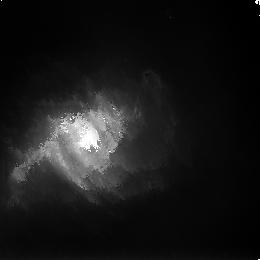
Target: N3256-POS7
Instrument: NICMOS/NIC3
Filter: F160W
Exposure: 43 min
Observation ID: n8st23030

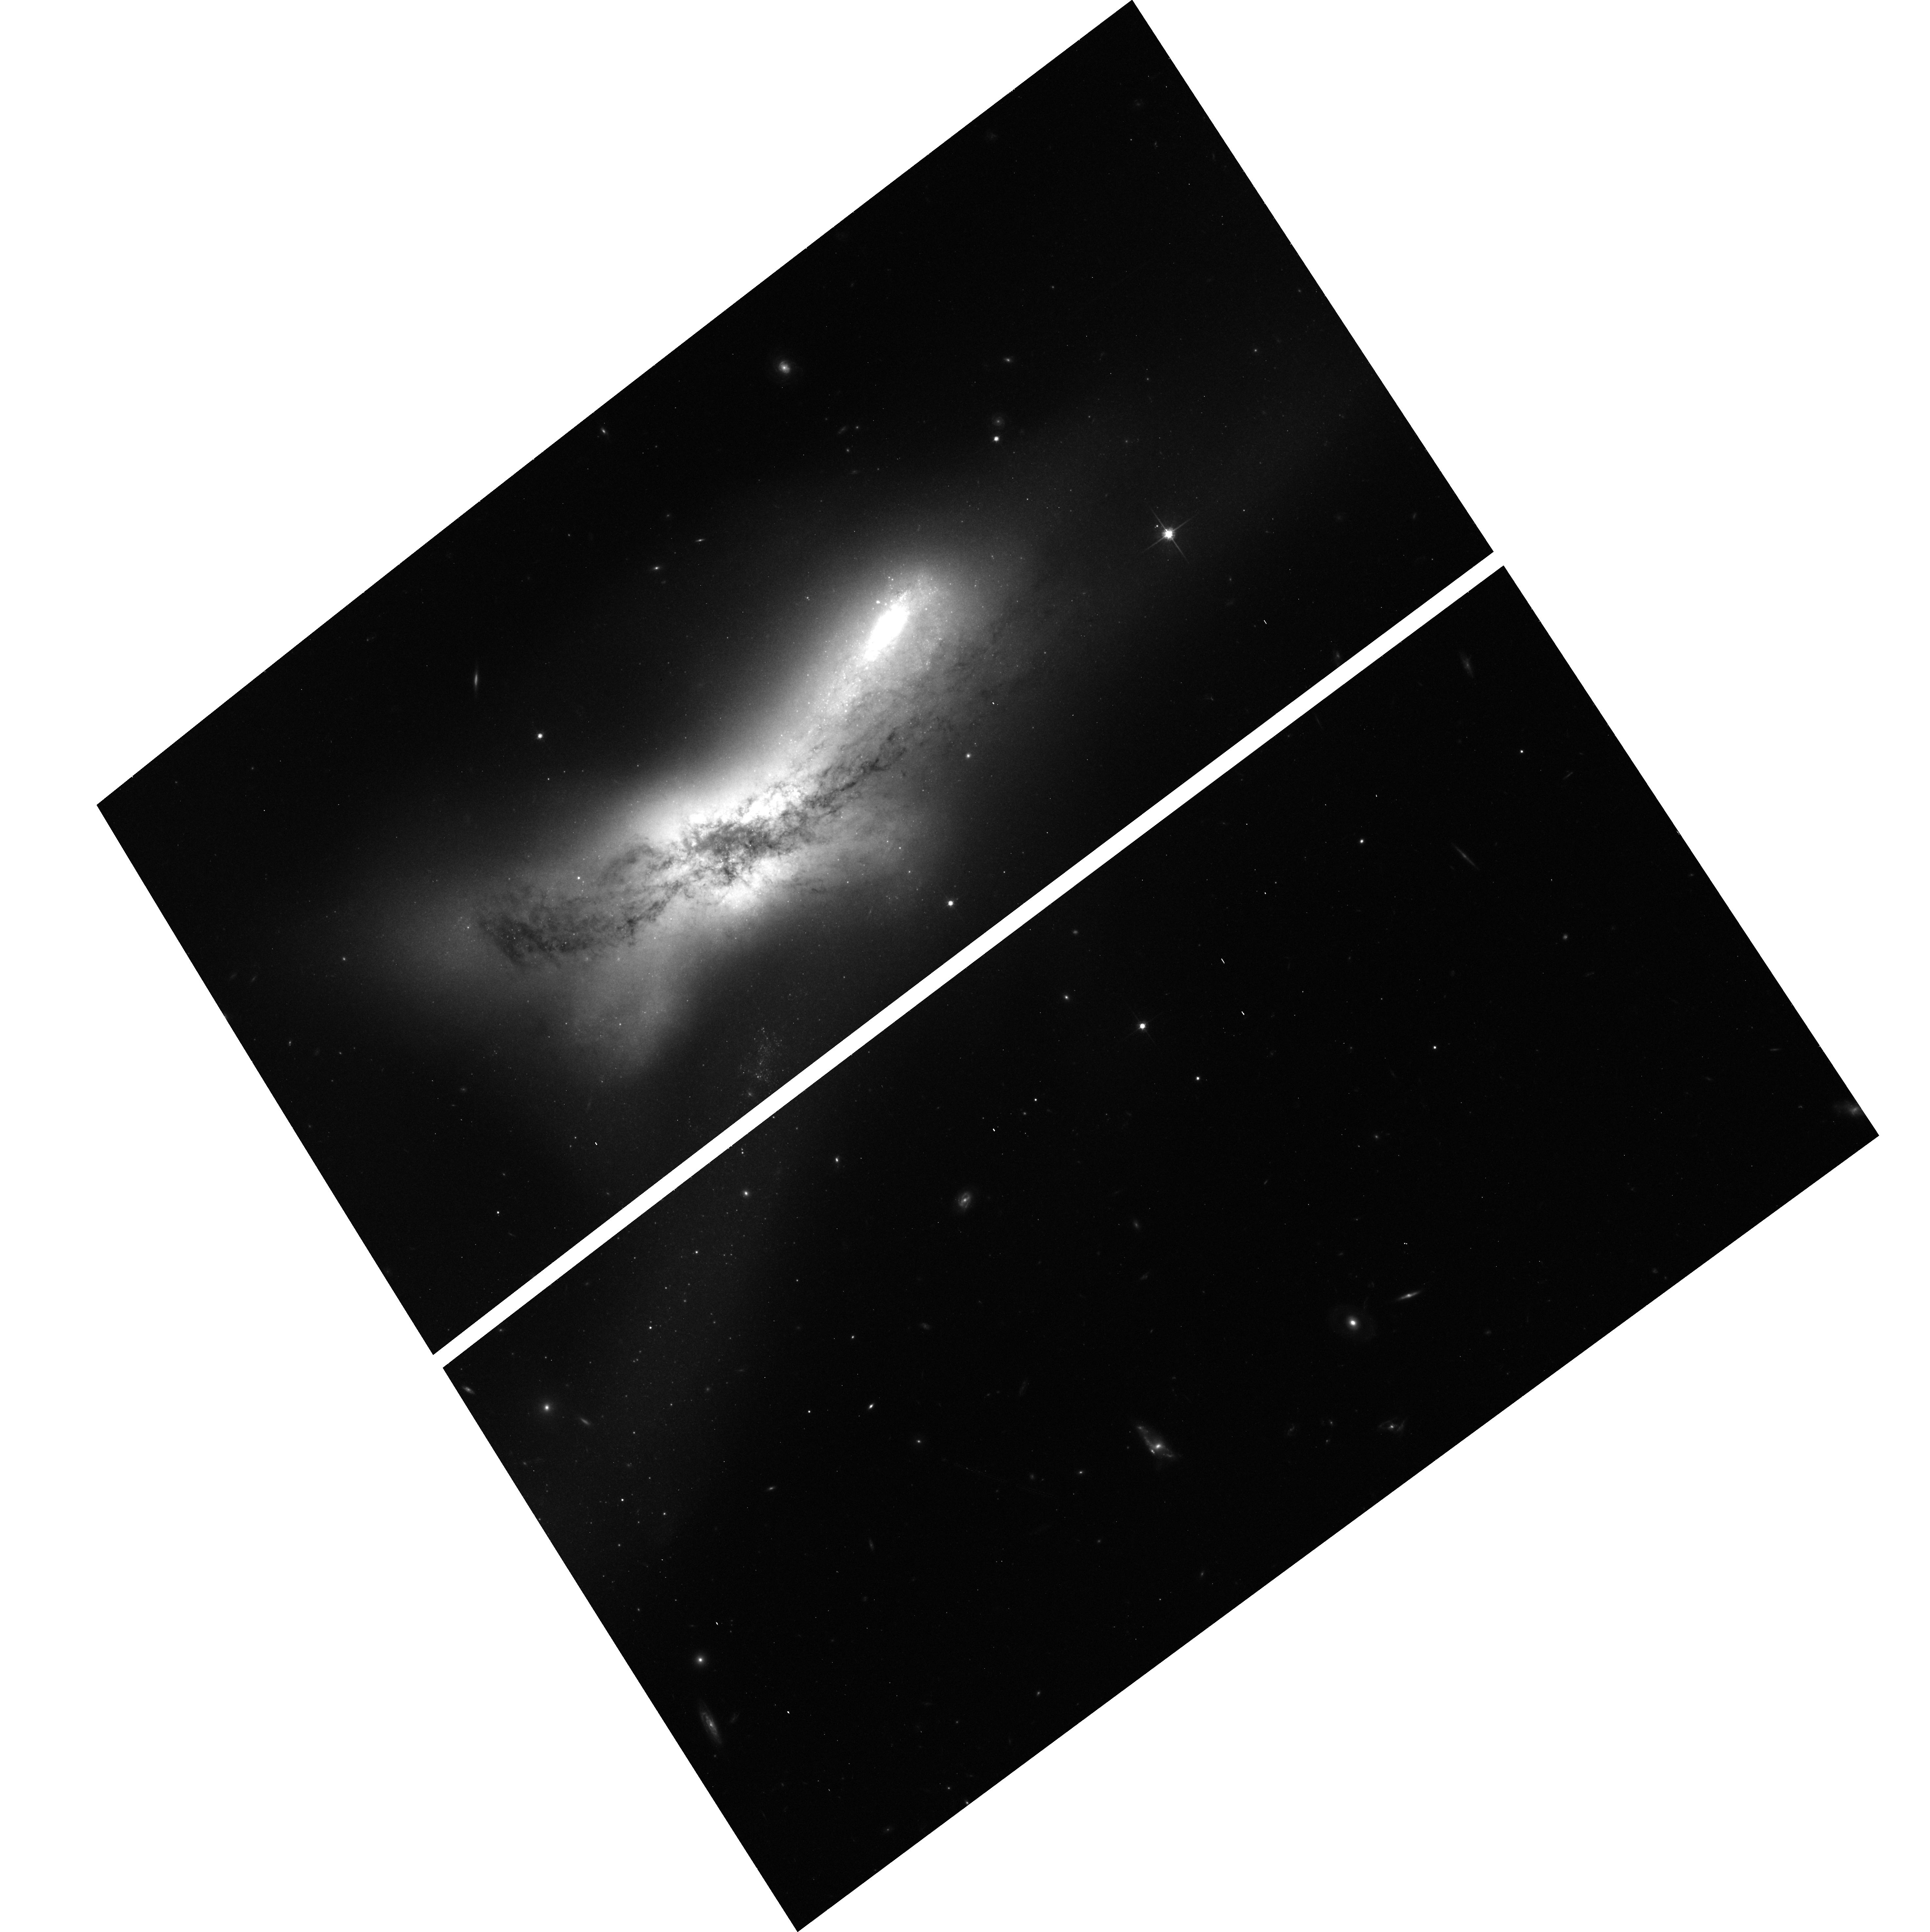
Target: N520-POSITION-4
Instrument: ACS/WFC
Filter: F814W
Exposure: 20 min
Observation ID: hst_9735_11_acs_wfc_f814w_j8st11

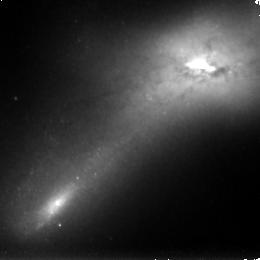
Target: N520-POSITION-3
Instrument: NICMOS/NIC3
Filter: F160W
Exposure: 34 min
Observation ID: n8st13030

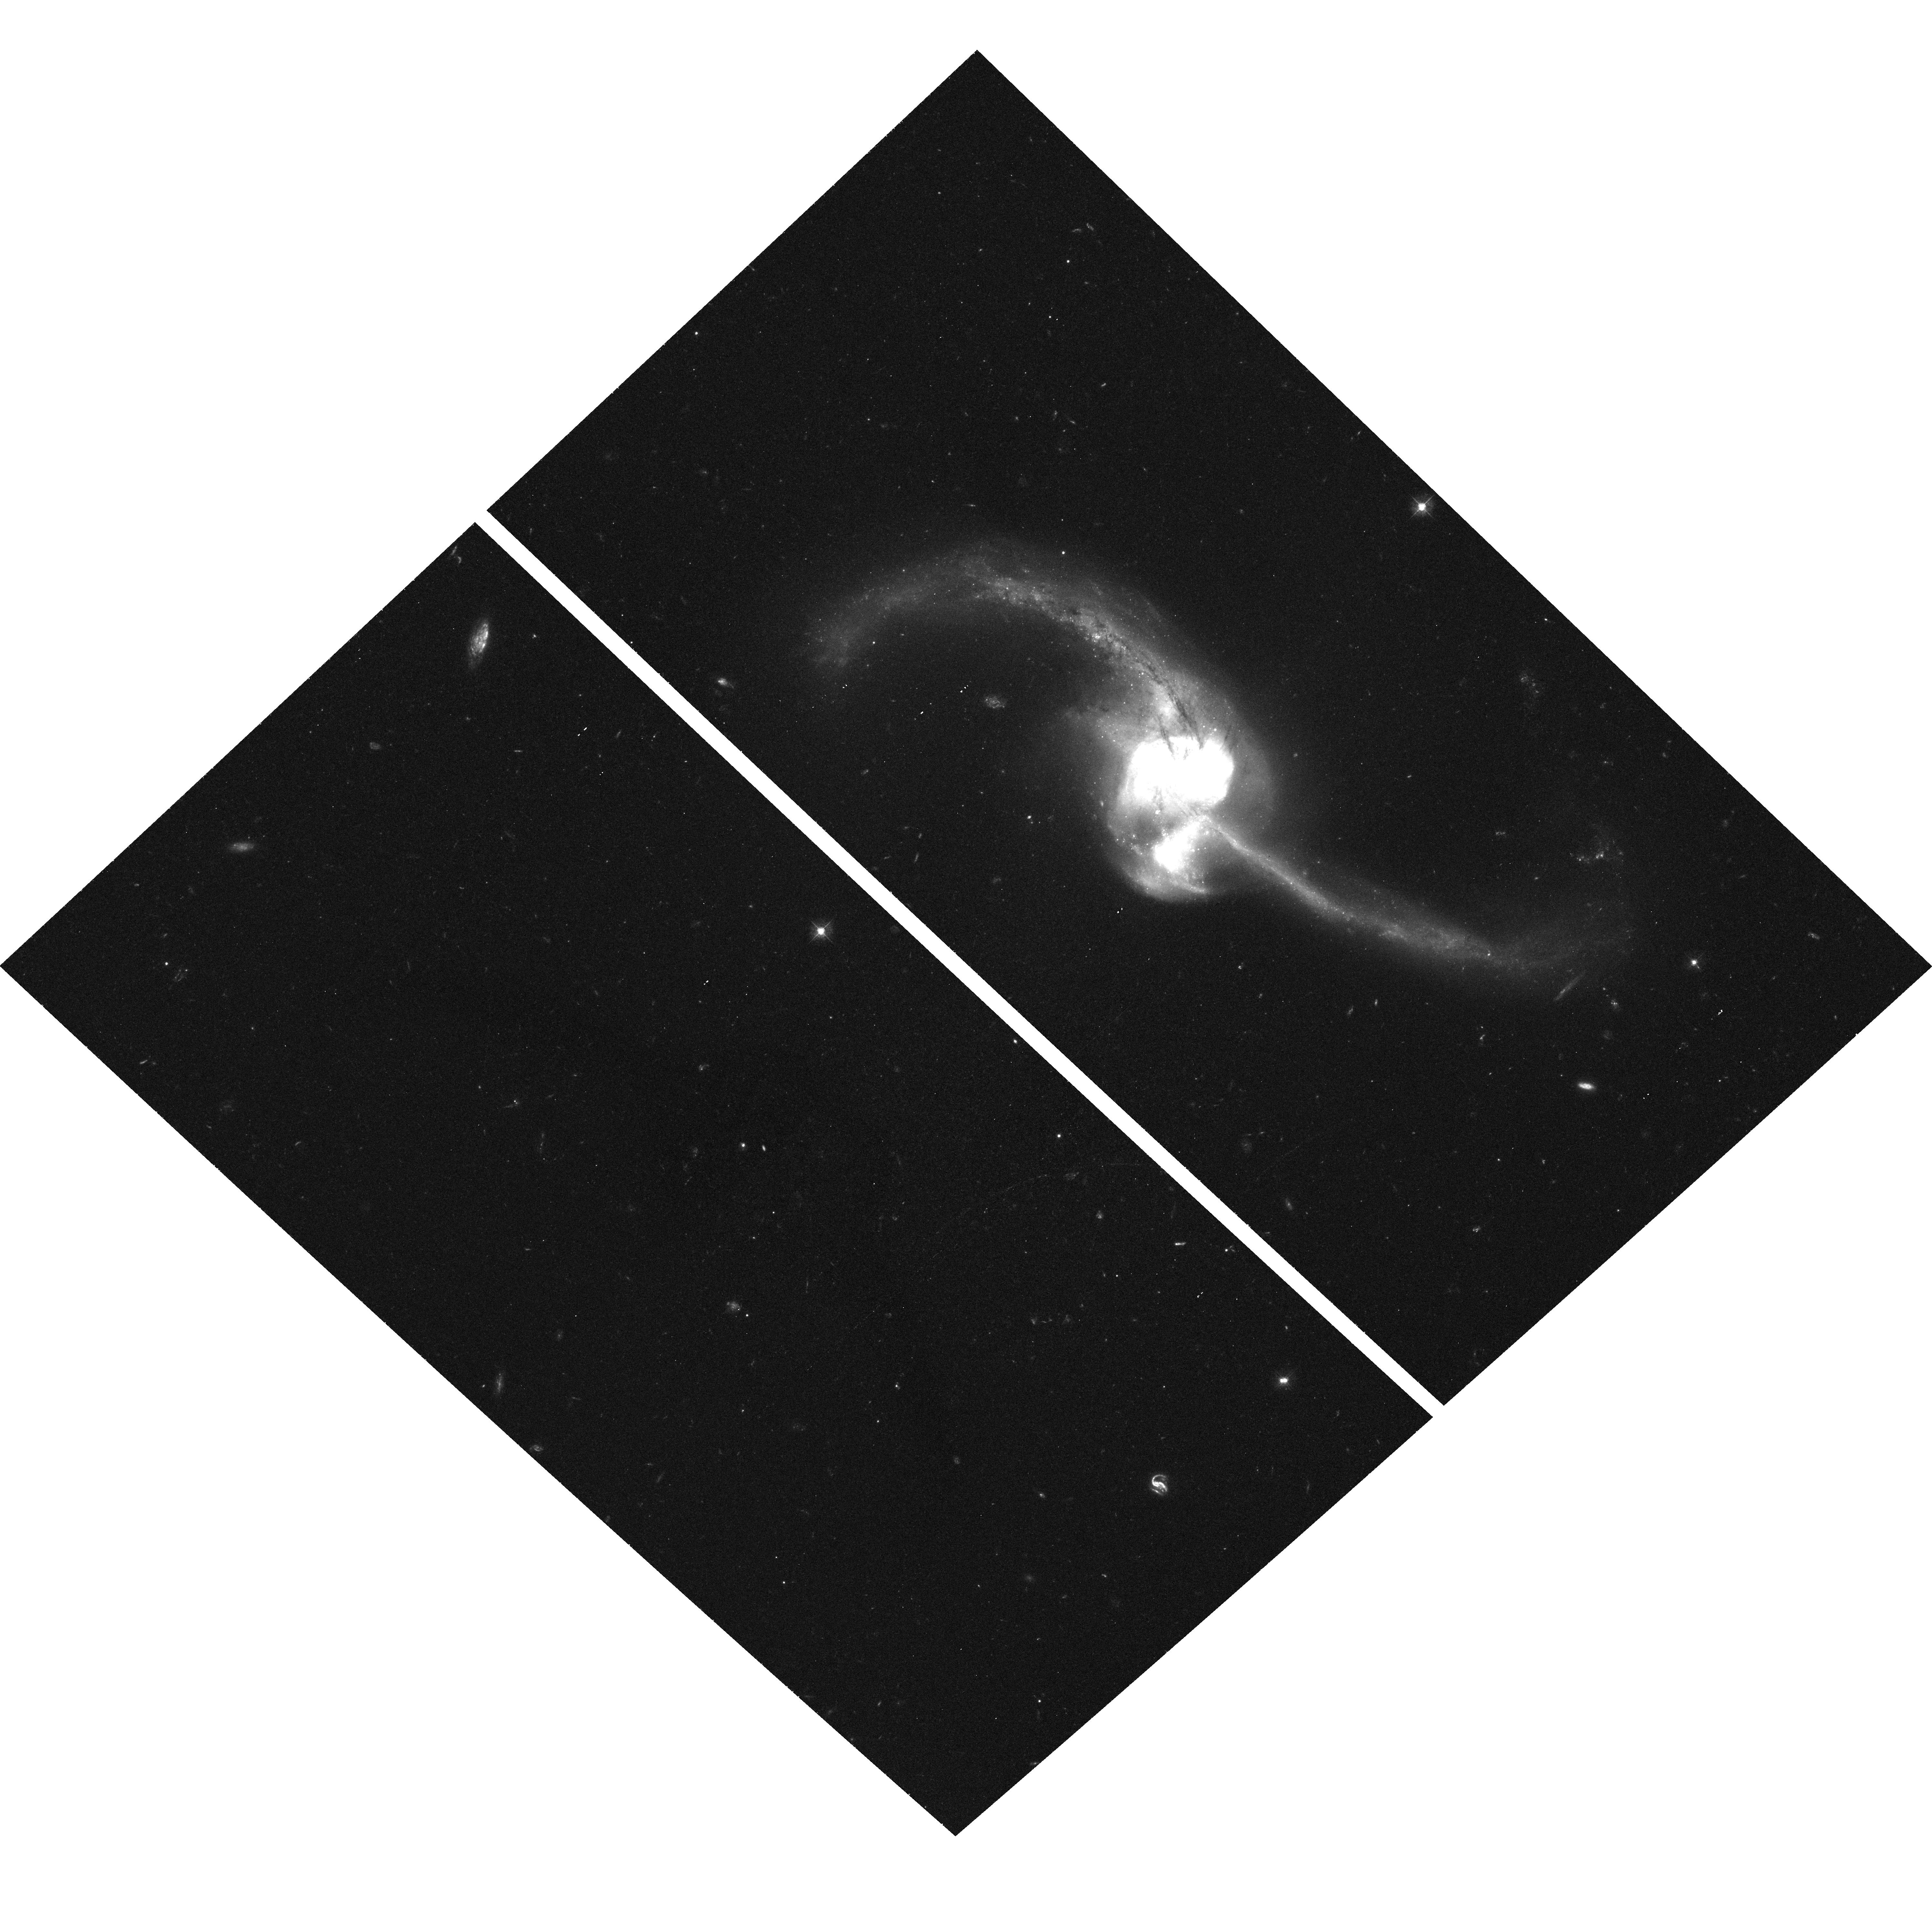
Target: N2623-POS3
Instrument: ACS/WFC
Filter: F435W
Exposure: 1 h
Observation ID: hst_9735_32_acs_wfc_f435w_j8st32

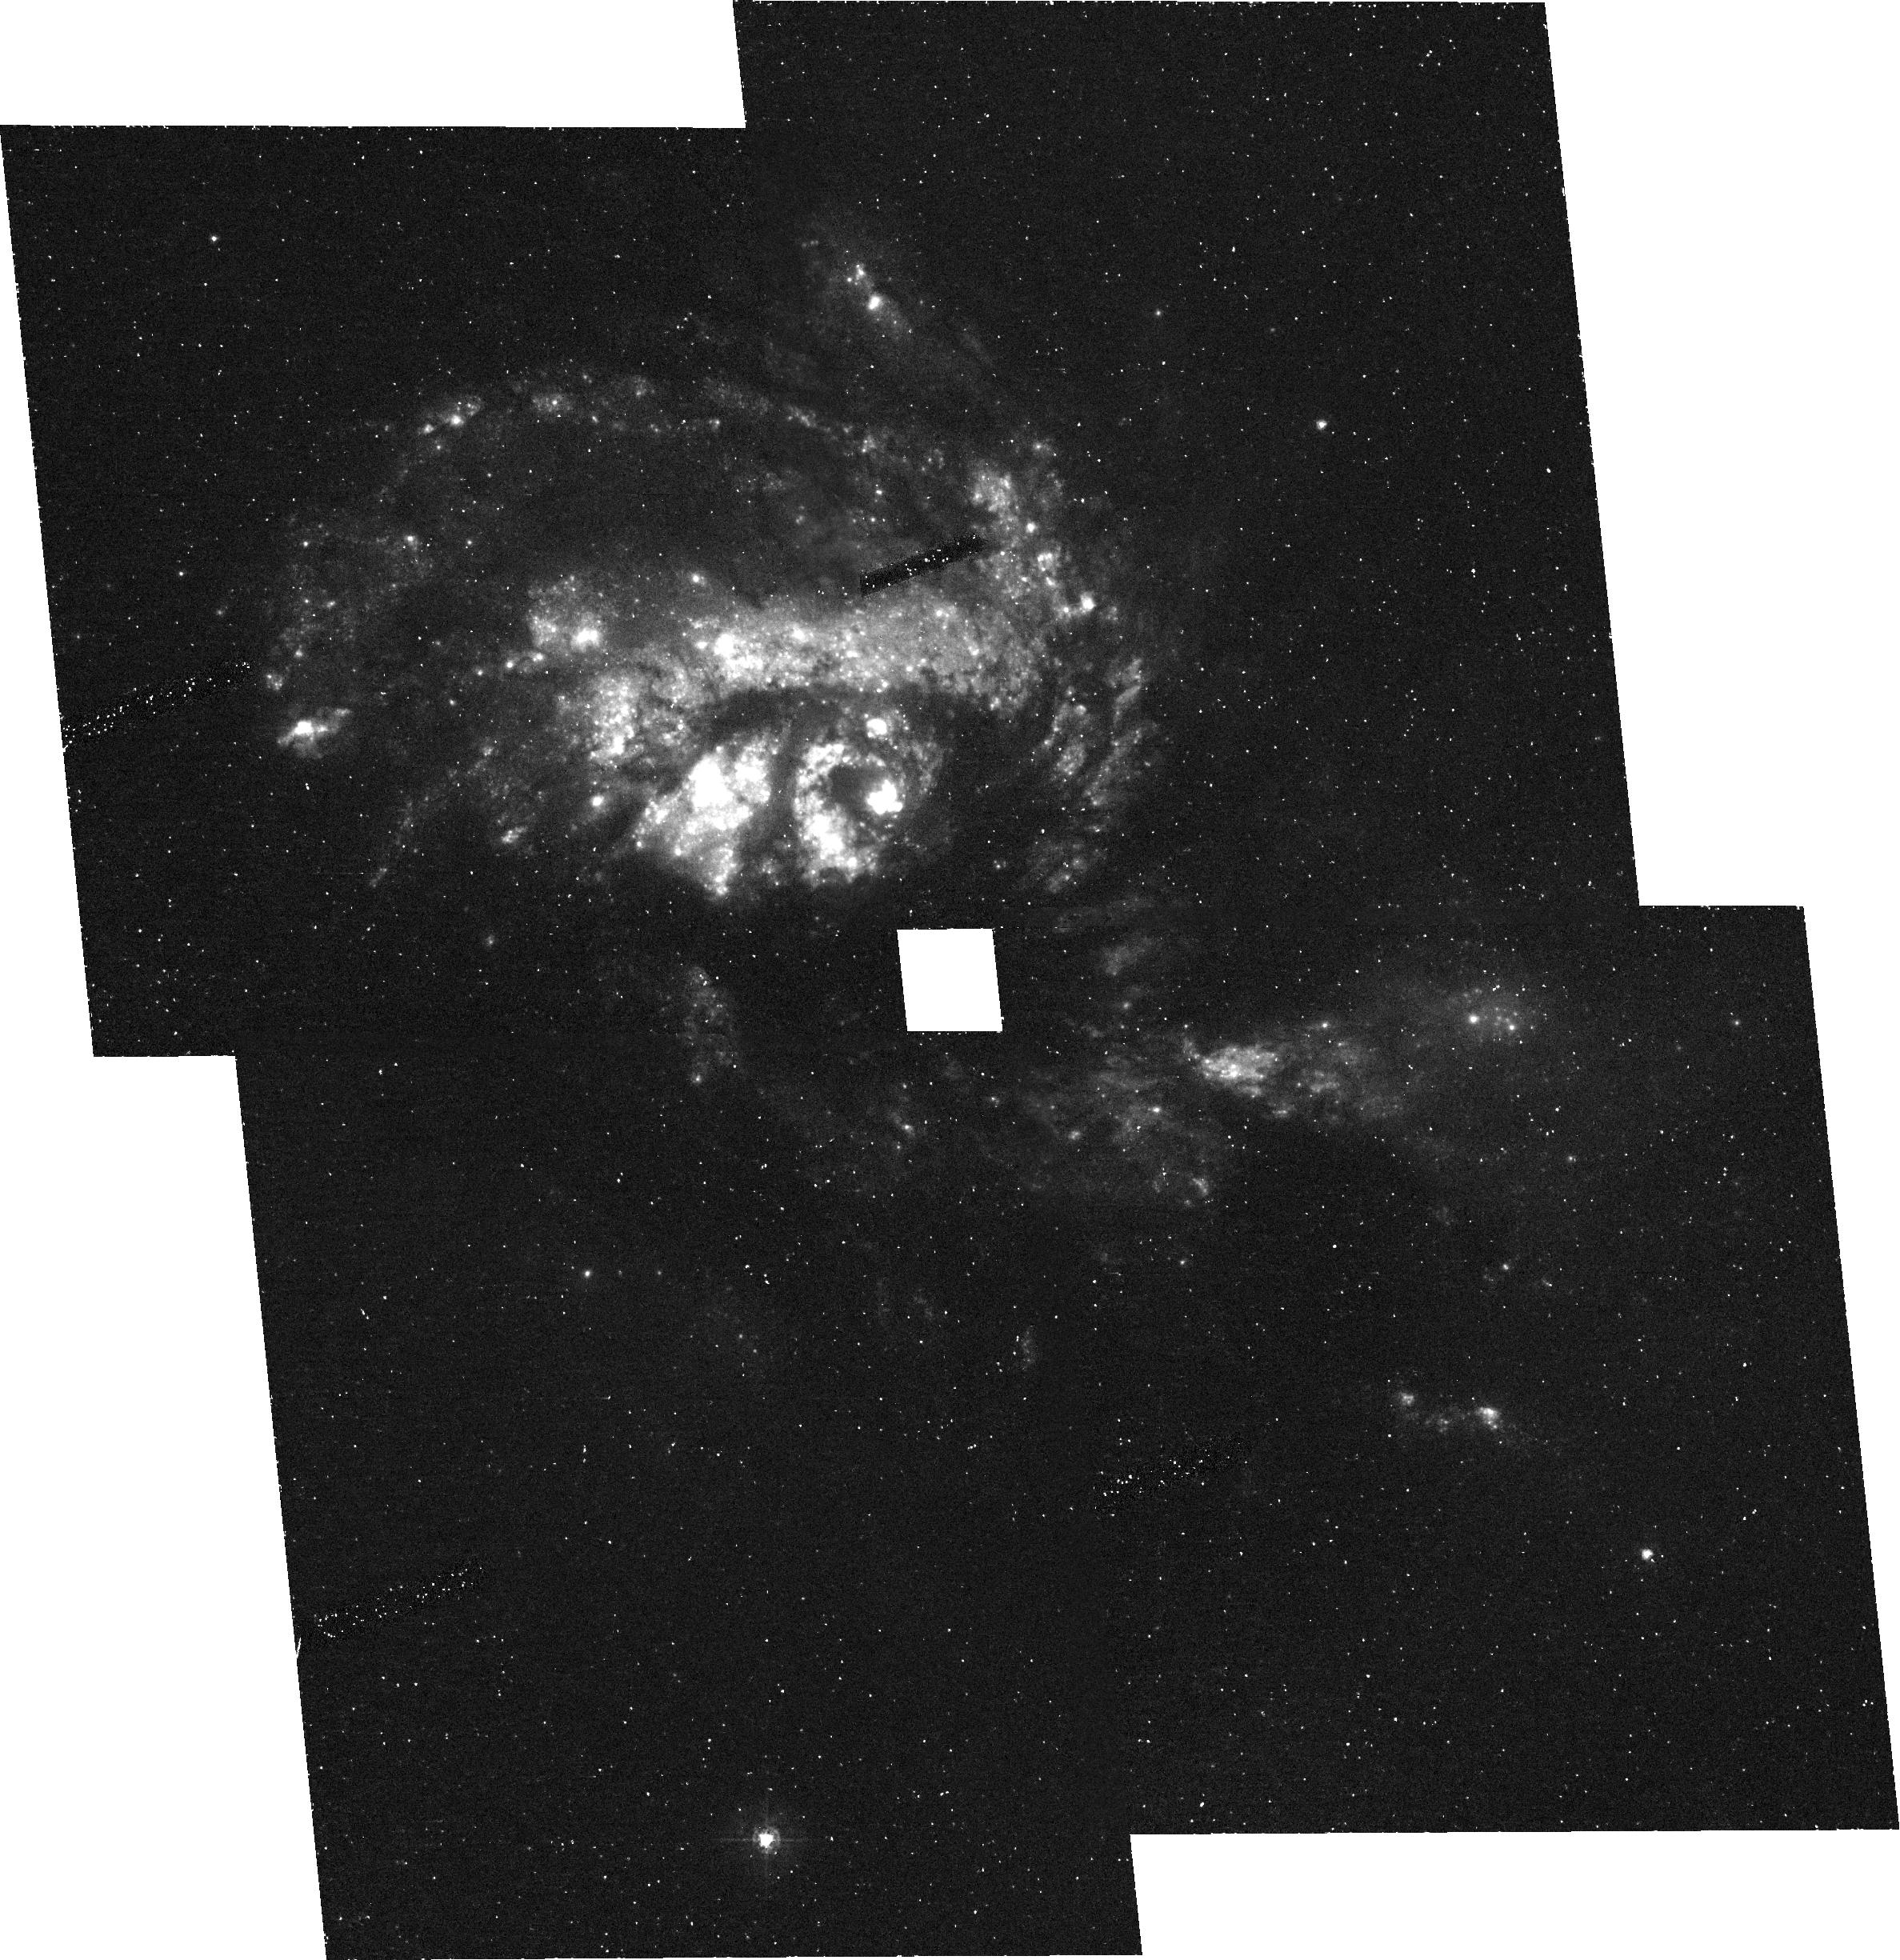
Target: N3256-POS1
Instrument: ACS/HRC
Filter: F330W
Exposure: 3.2 h
Observation ID: hst_9735_20_acs_hrc_f330w_j8st20

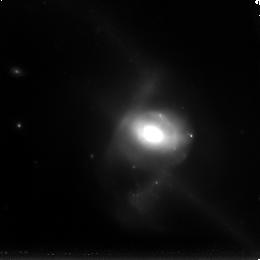
Target: N2623-POS5
Instrument: NICMOS/NIC3
Filter: F160W
Exposure: 43 min
Observation ID: n8st34030

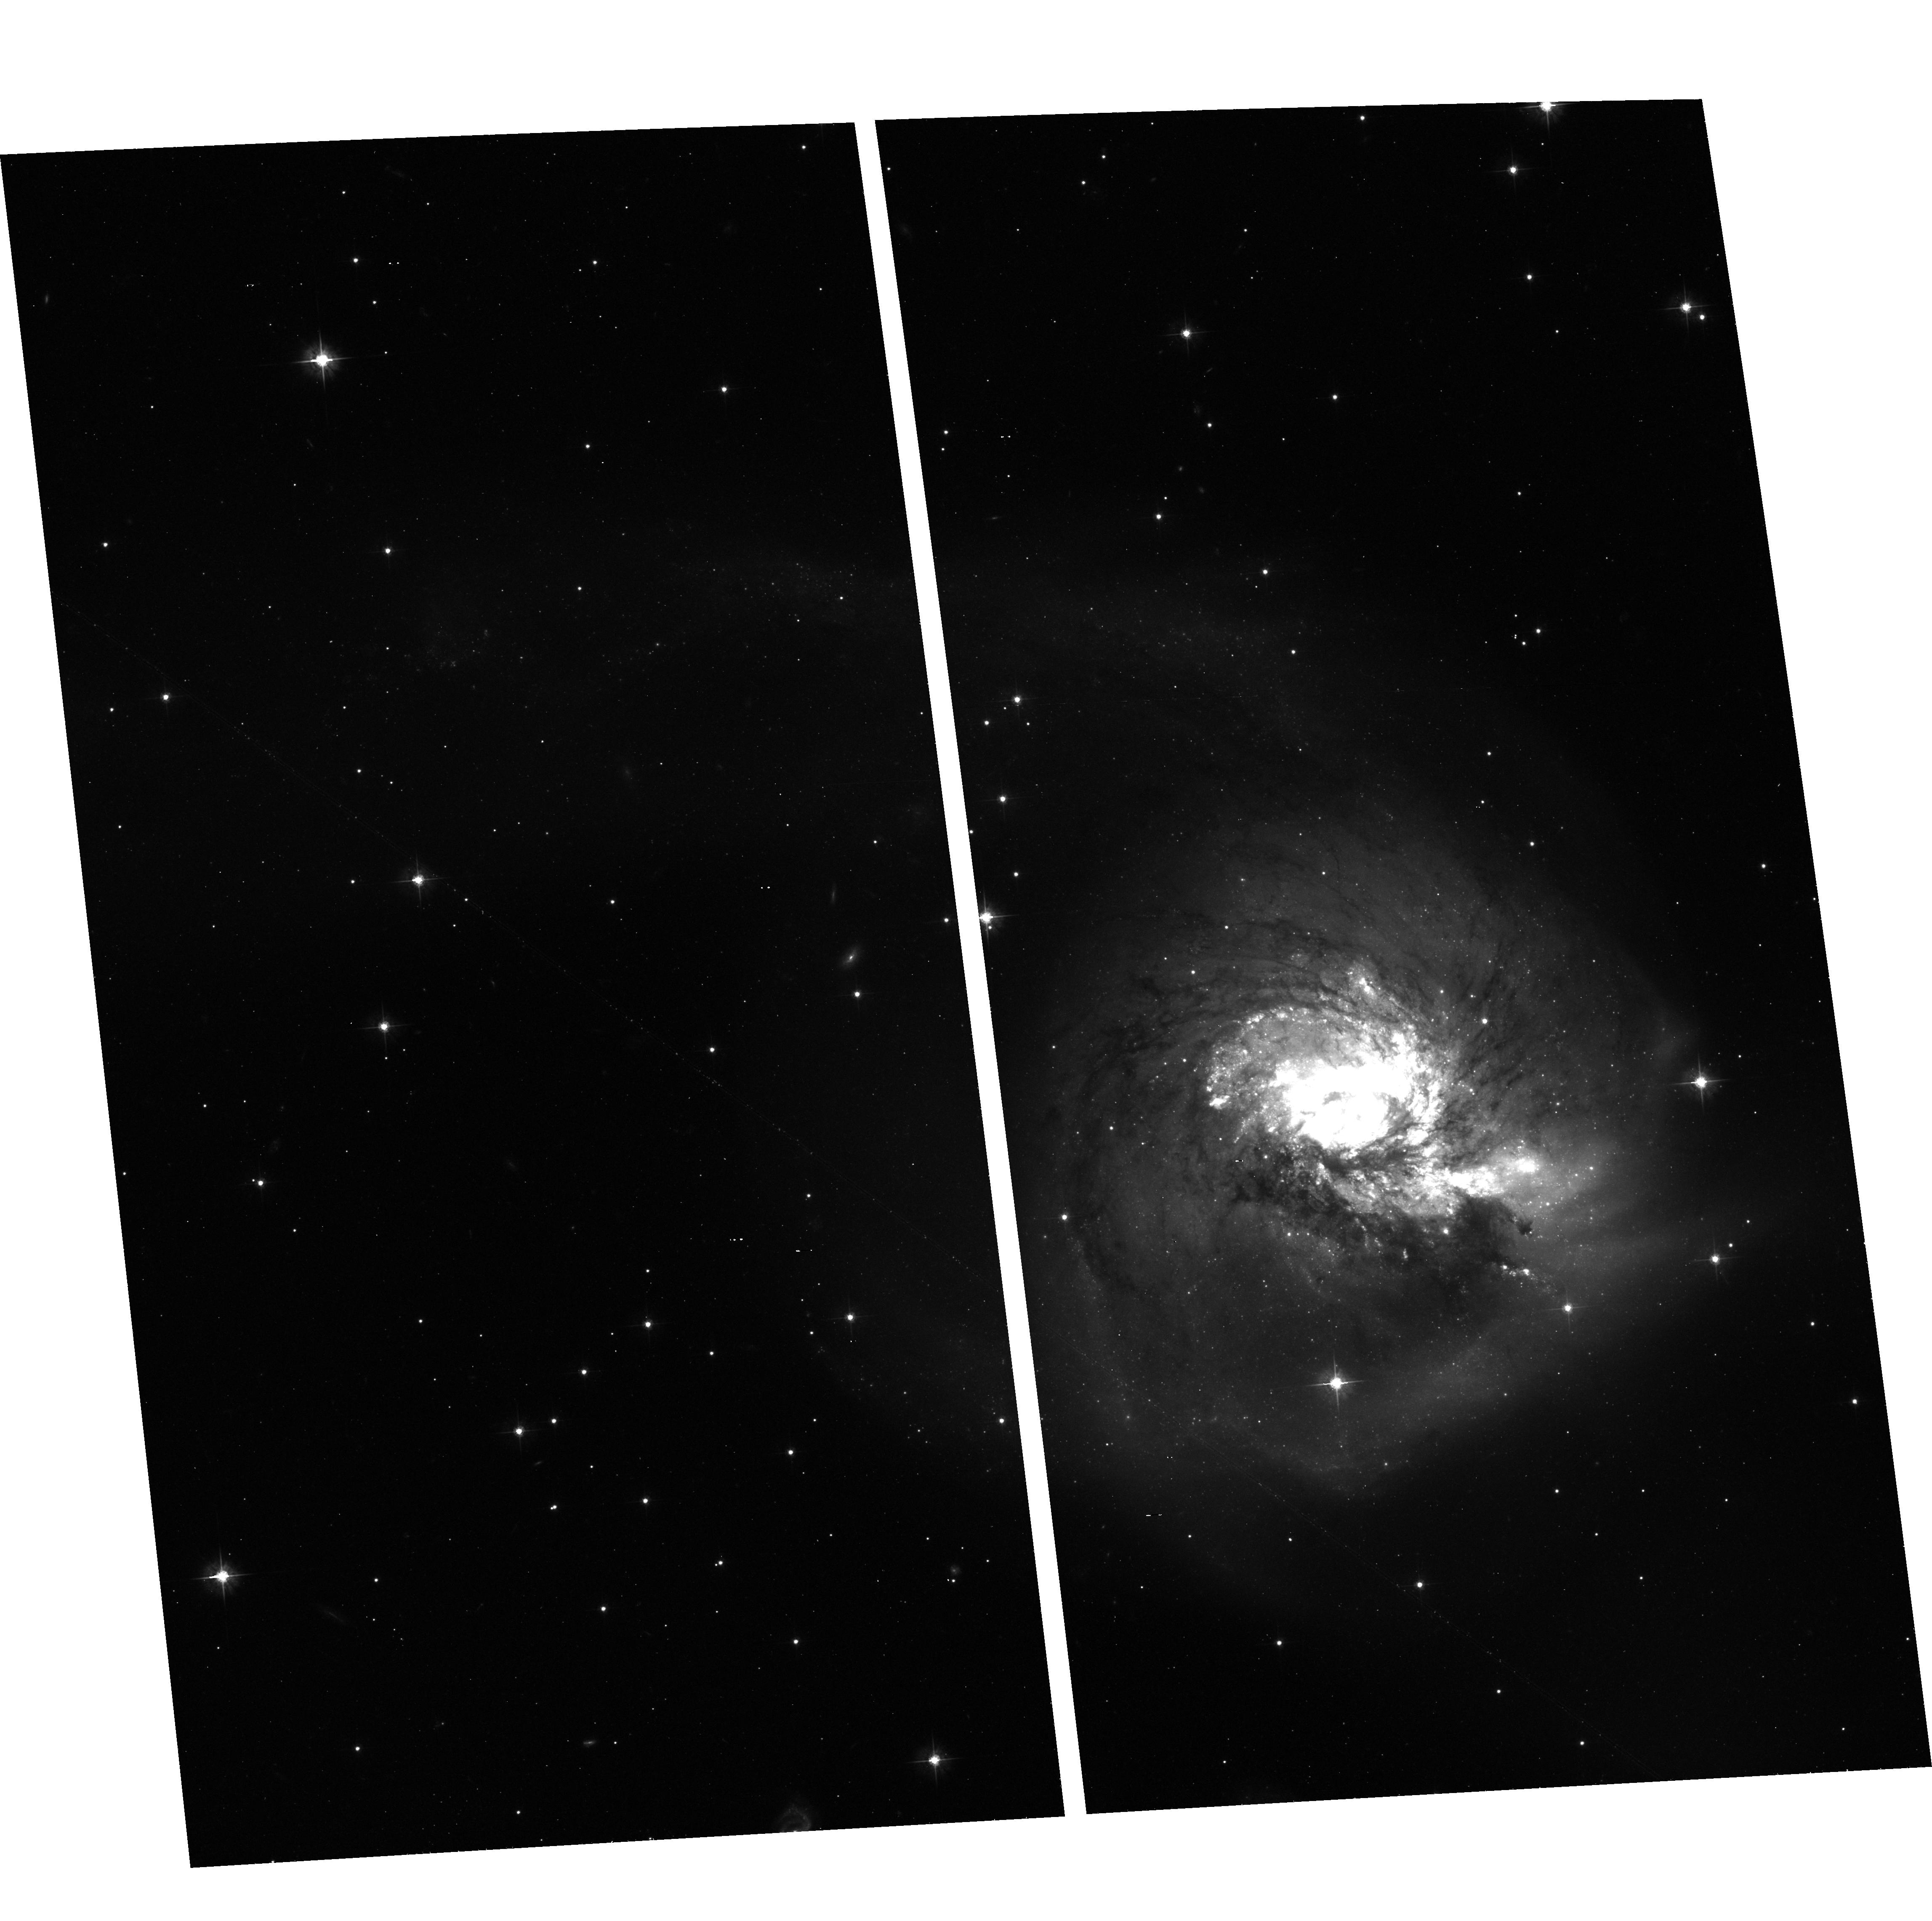
Target: N3256-POS5
Instrument: ACS/WFC
Filter: F555W
Exposure: 43 min
Observation ID: hst_9735_21_acs_wfc_f555w_j8st21

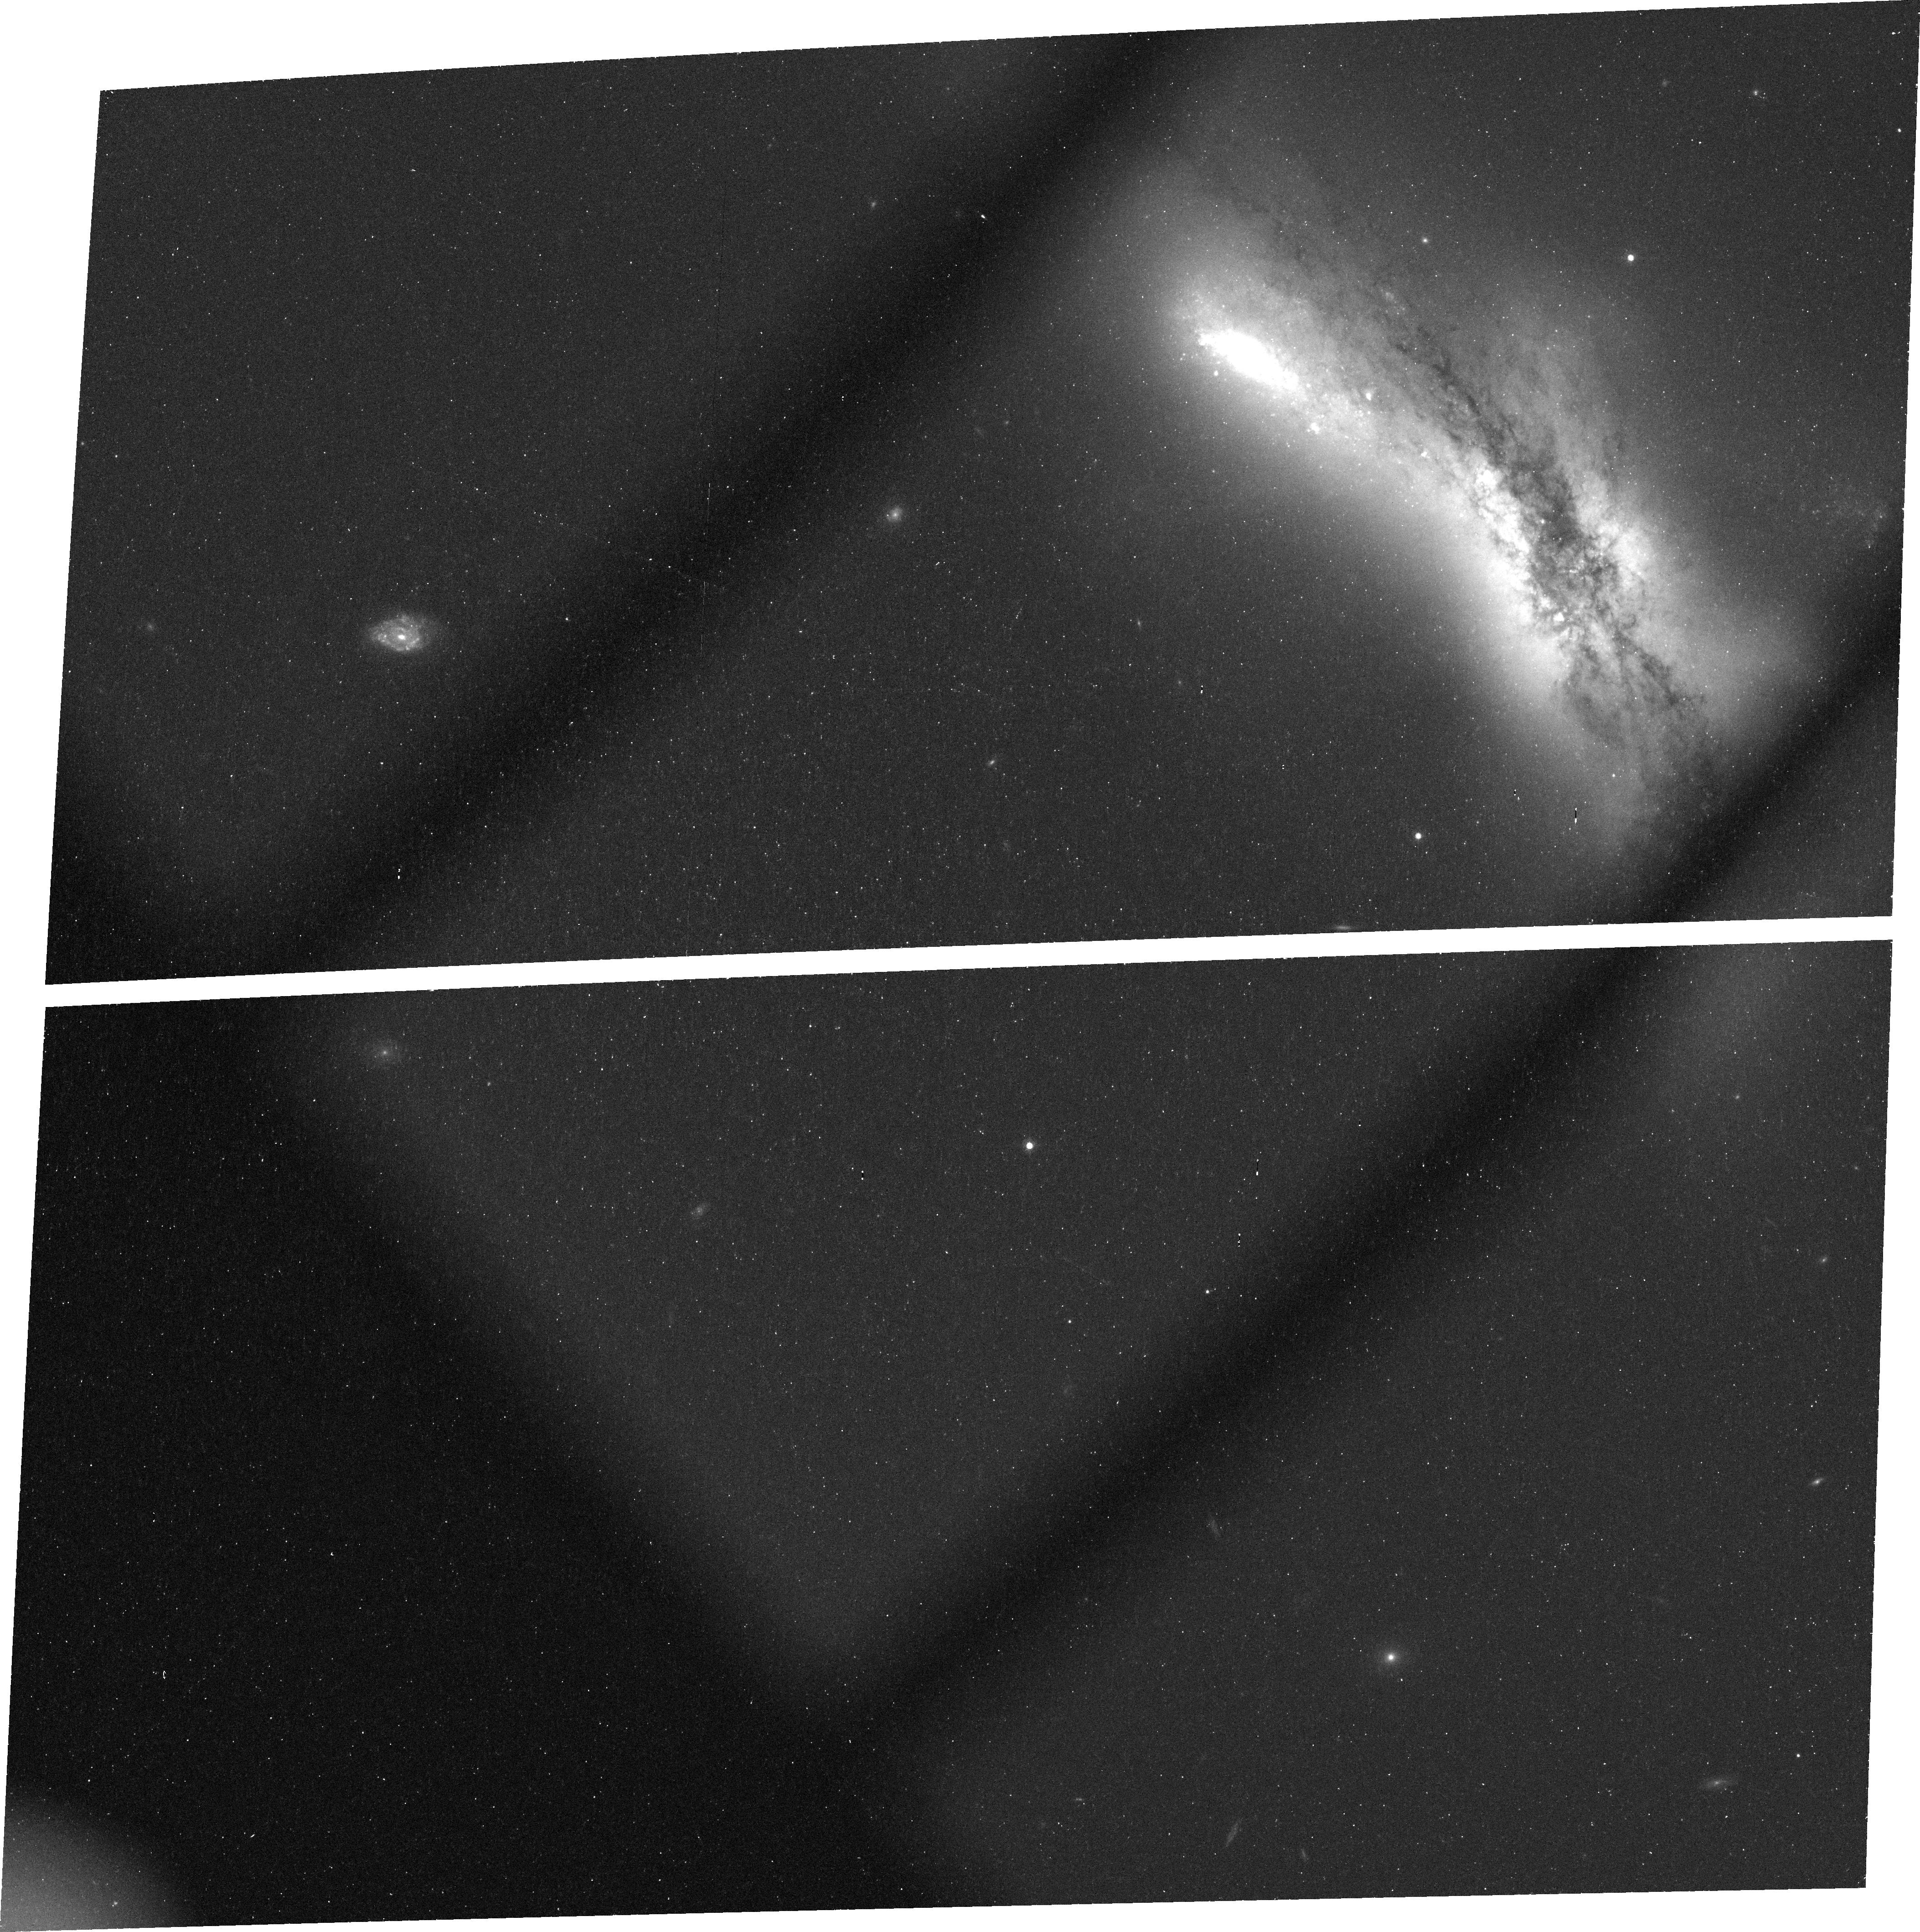
Target: N520-POSITION-5
Instrument: ACS/WFC
Filter: FR656N
Exposure: 41 min
Observation ID: j8st12010

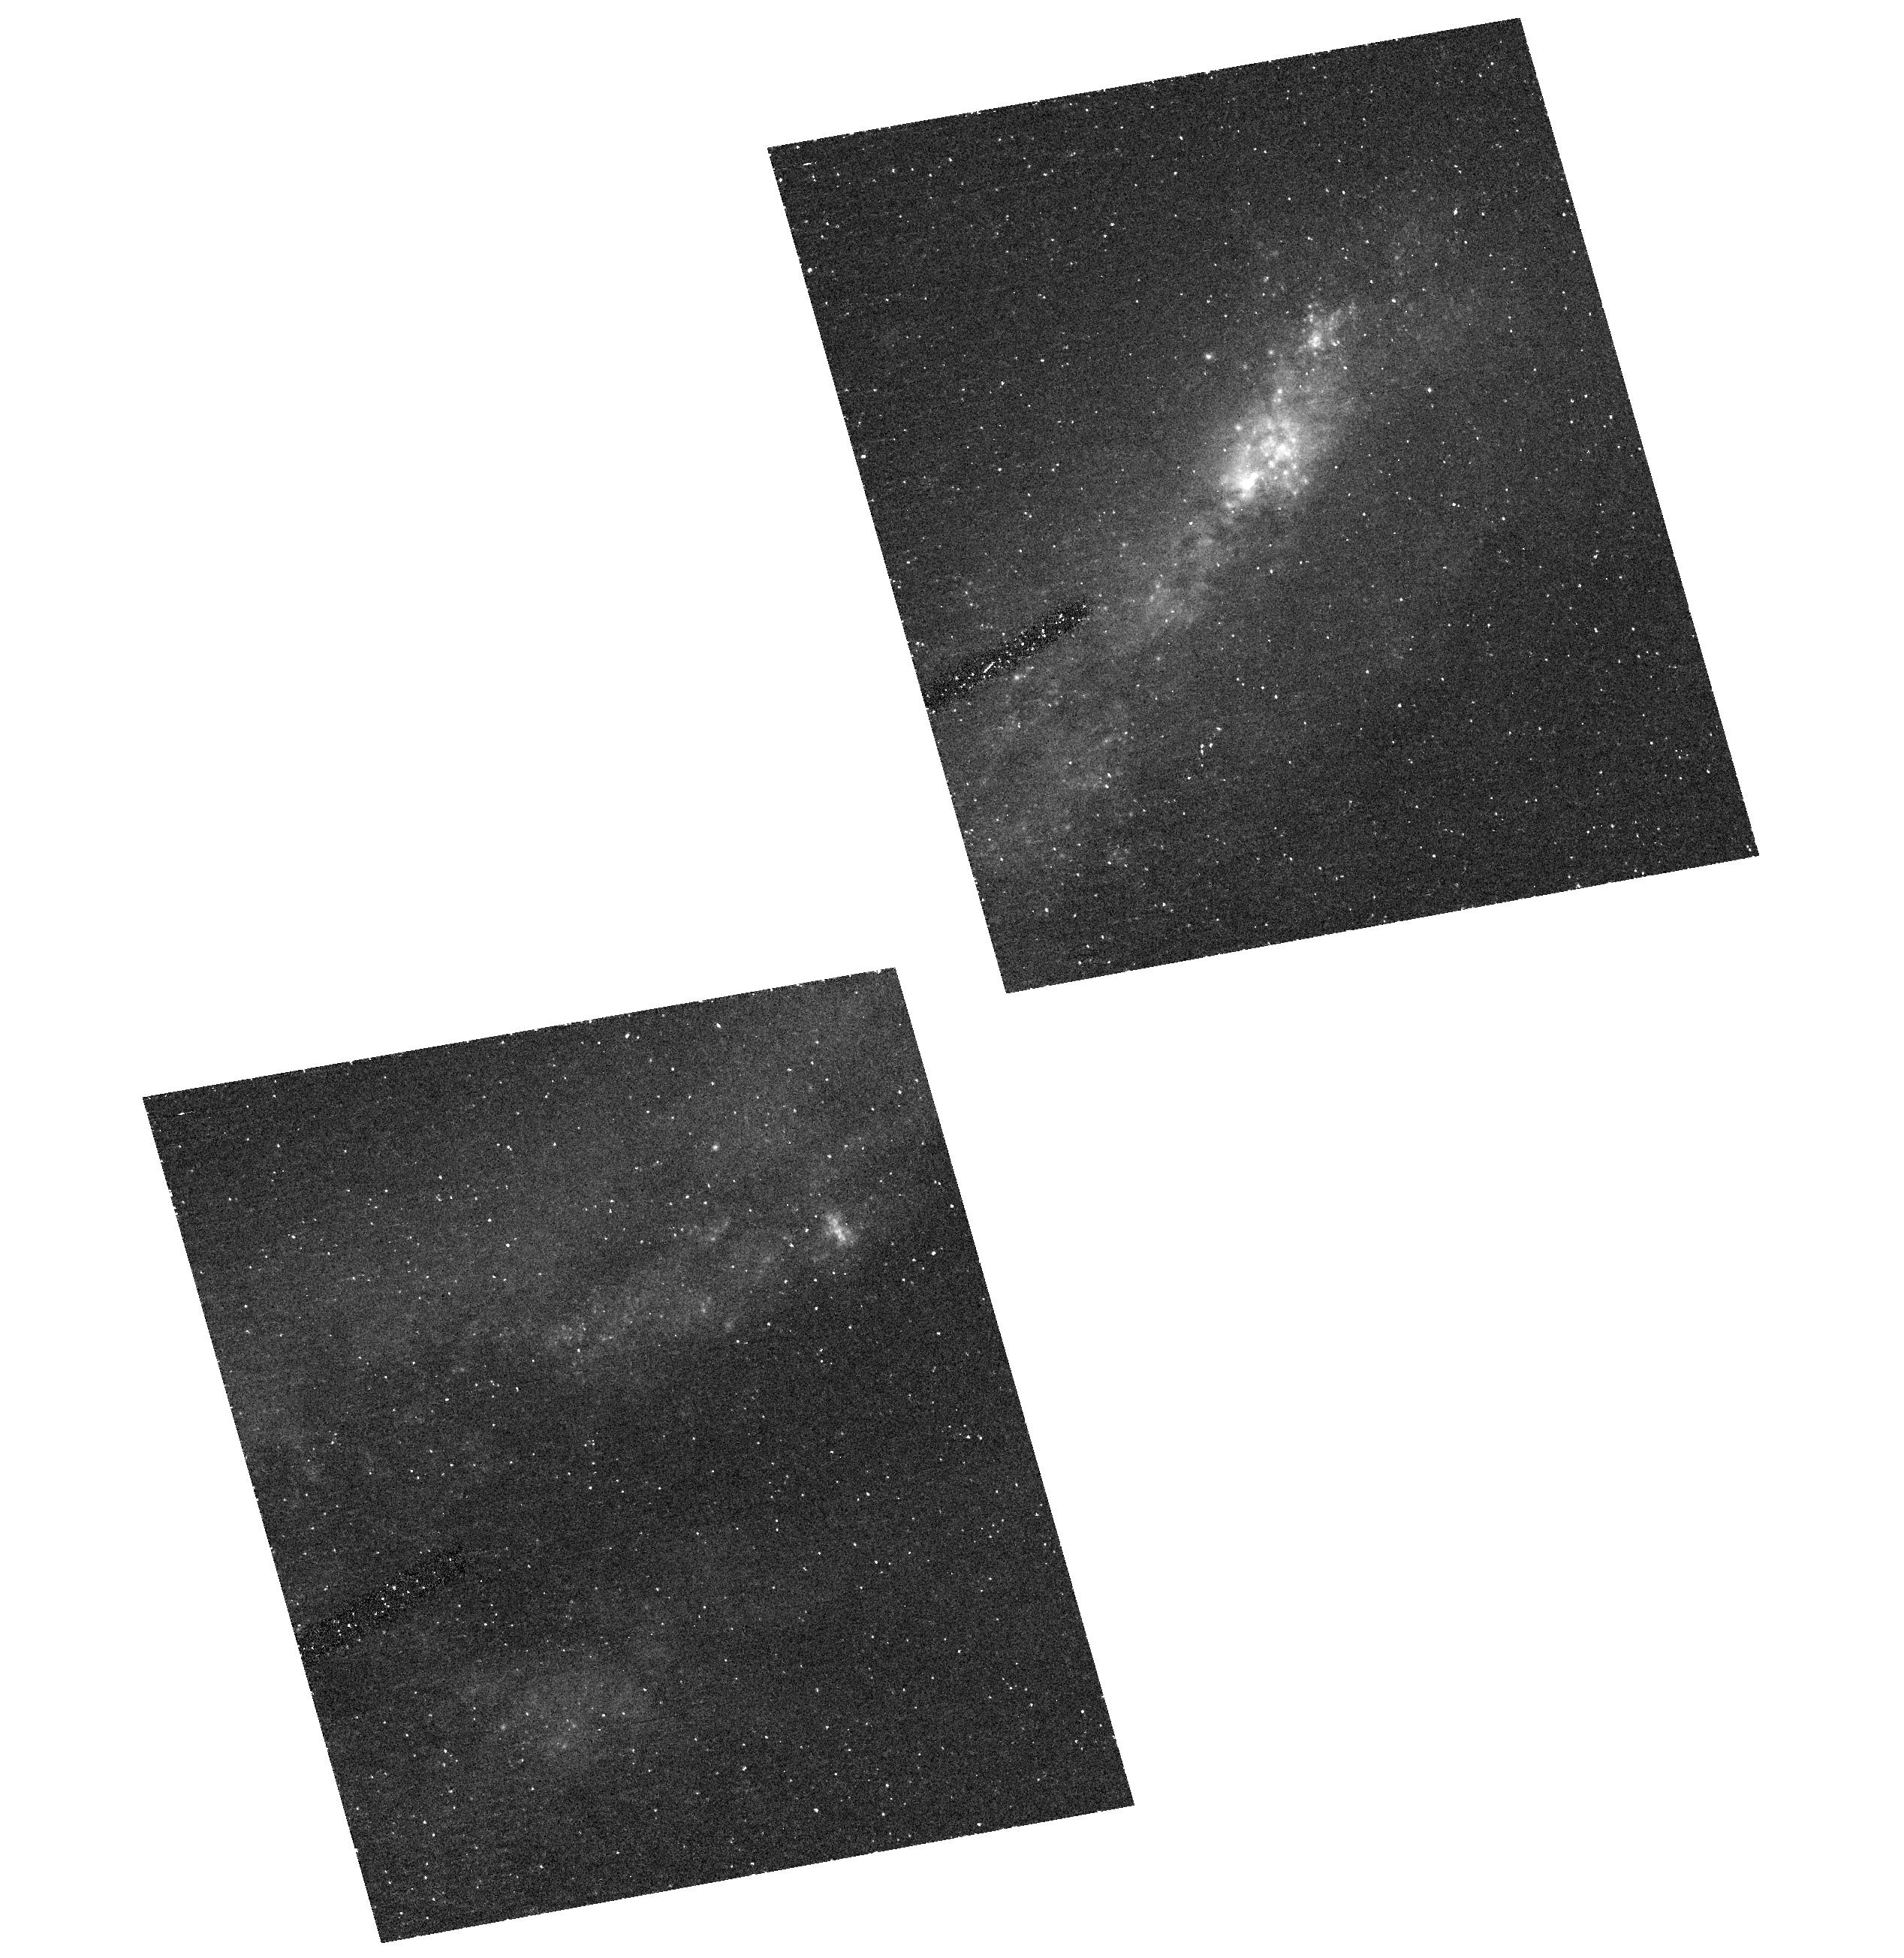
Target: N520-POSITION-1
Instrument: ACS/HRC
Filter: F330W
Exposure: 1.5 h
Observation ID: hst_9735_10_acs_hrc_f330w_j8st10

ACS, NICMOS, and STIS Observations of Three Ongoing Mergers (PI: Whitmore, Brad C.)

We propose to make ACS (U, B, V, I, H_alpha), NICMOS (J, H, K), and STIS (long-slit H_alpha) observations of NGC 520, NGC 2623, and NGC 3256, three merging galaxies in the middle of the Toomre Sequence and currently in the throes of violent relaxation. Two of these (NGC 2623 and NGC 3256) are the most IR luminous galaxies in the sequence. Hence, these ongoing mergers are ideal candidates for studying the triggering mechanism responsible for the formation of stars and star clusters. The ACS observations will allow us to age date the star clusters, and reliably distinguish clusters from stars based on their apparent sizes. They will also be used in conjunction with ground-based measurements of the stellar velocity dispersion to determine dynamical masses of the clusters and hence address the question of whether the IMF is truncated. The NICMOS observations will allow us to penetrate the dust and answer several fundamental questions such as: What fraction of the young clusters are hidden by dust? How do these clusters form and evolve? The STIS observations will allow us to study the kinematics of the young cluster system and measure the pressure and shock properties which may be triggering the formation of the clusters. A better understanding of how mergers form tremendous numbers of clusters and stars in the local universe will help shed light on processes that were crucial during galaxy assembly in the high-z universe.